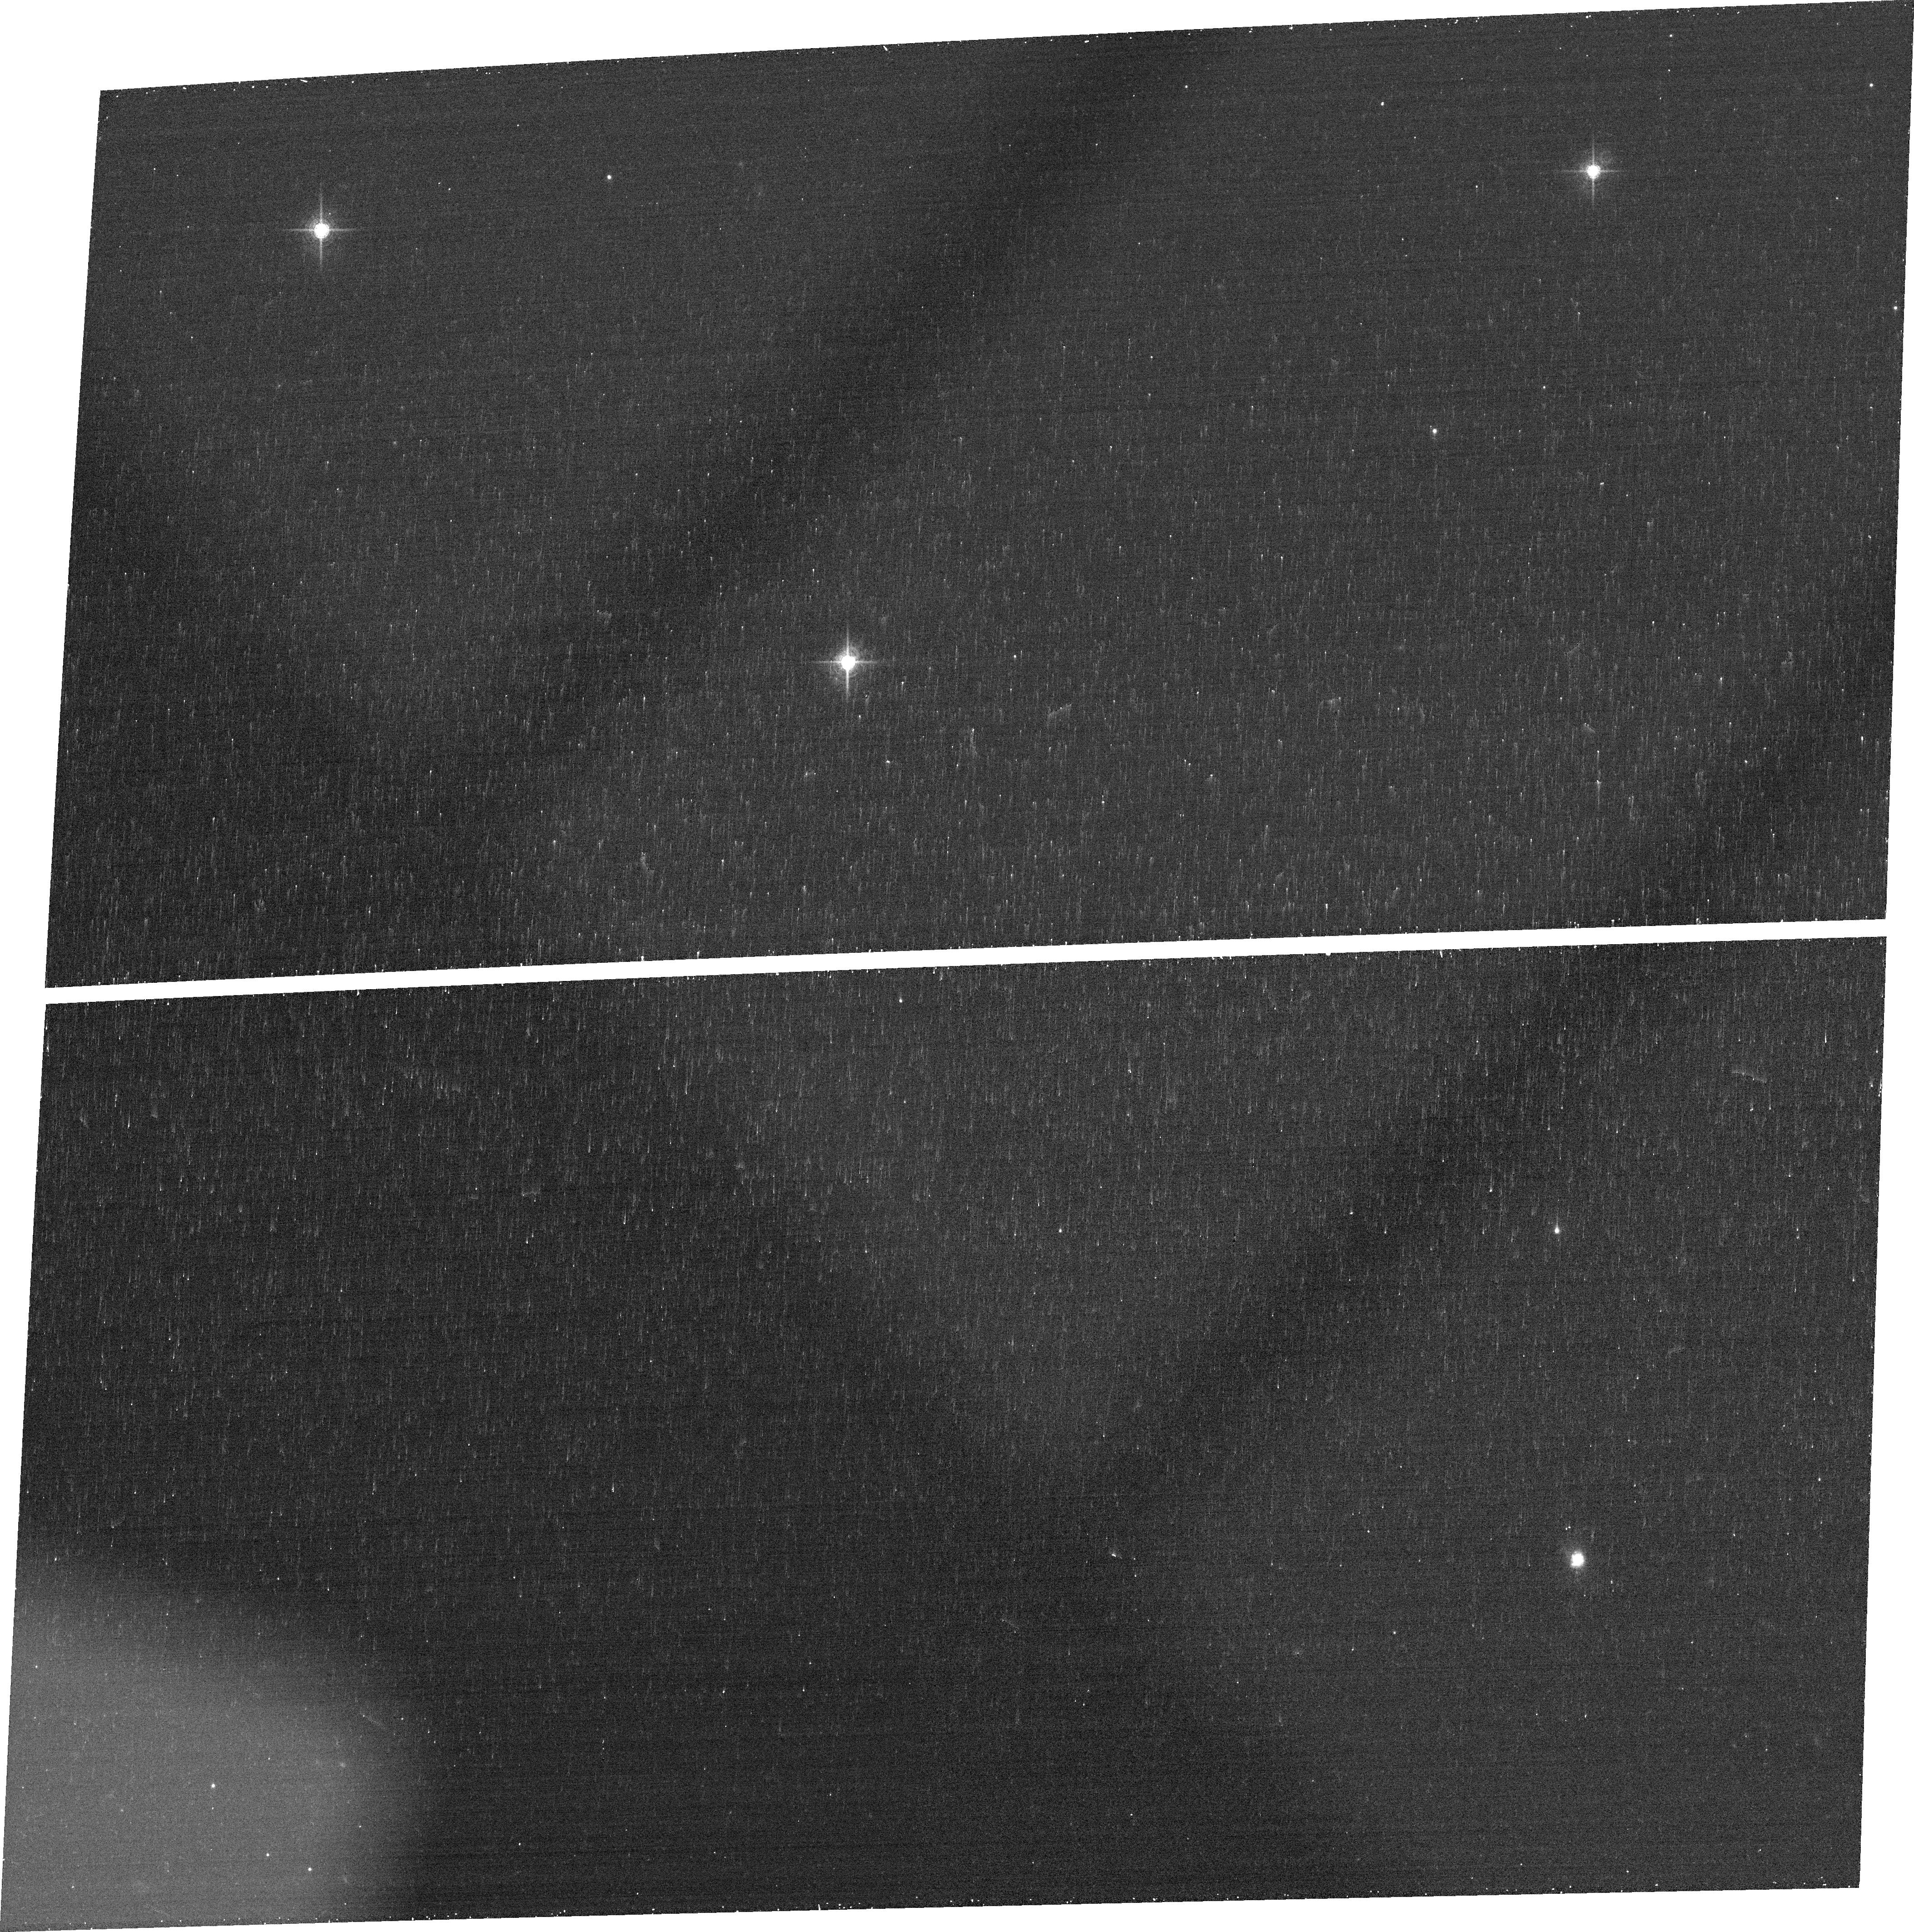
Target: HFLUXHZ.14-3
Instrument: ACS/WFC
Filter: FR782N
Exposure: 12 min
Observation ID: jc2903010

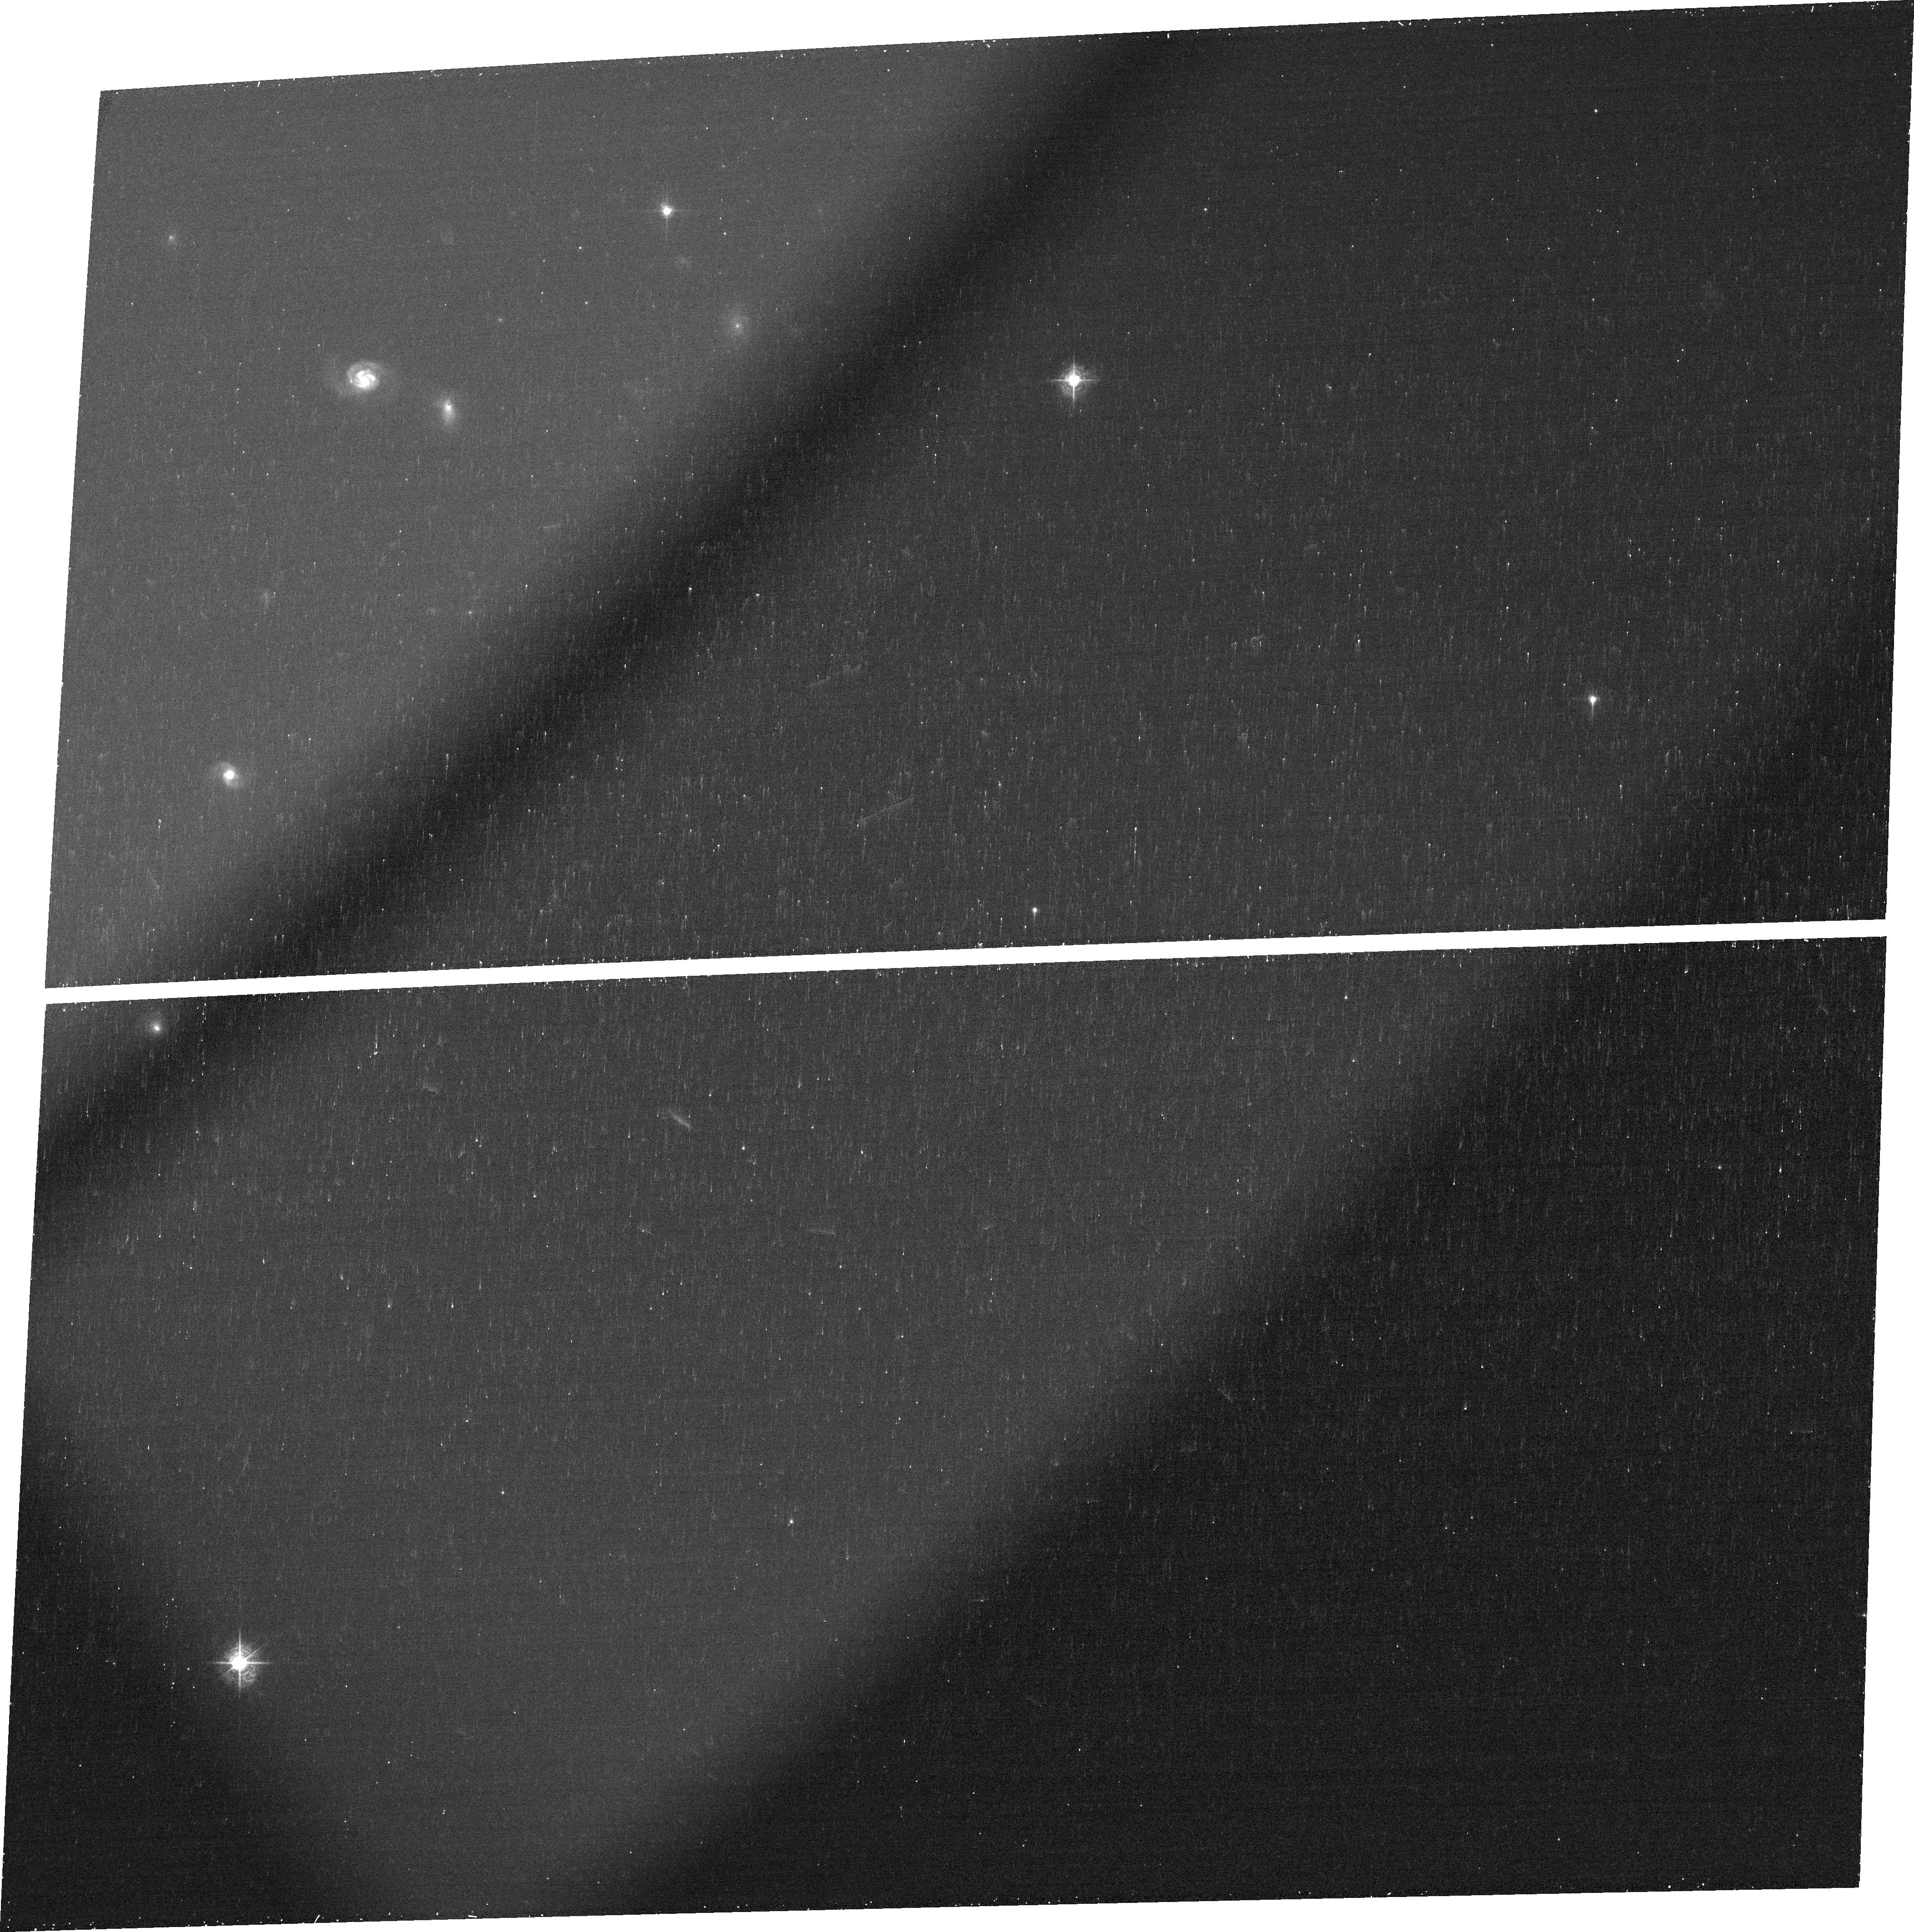
Target: HFLUXHZ.8-5
Instrument: ACS/WFC
Filter: FR647M
Exposure: 12 min
Observation ID: jc2959010

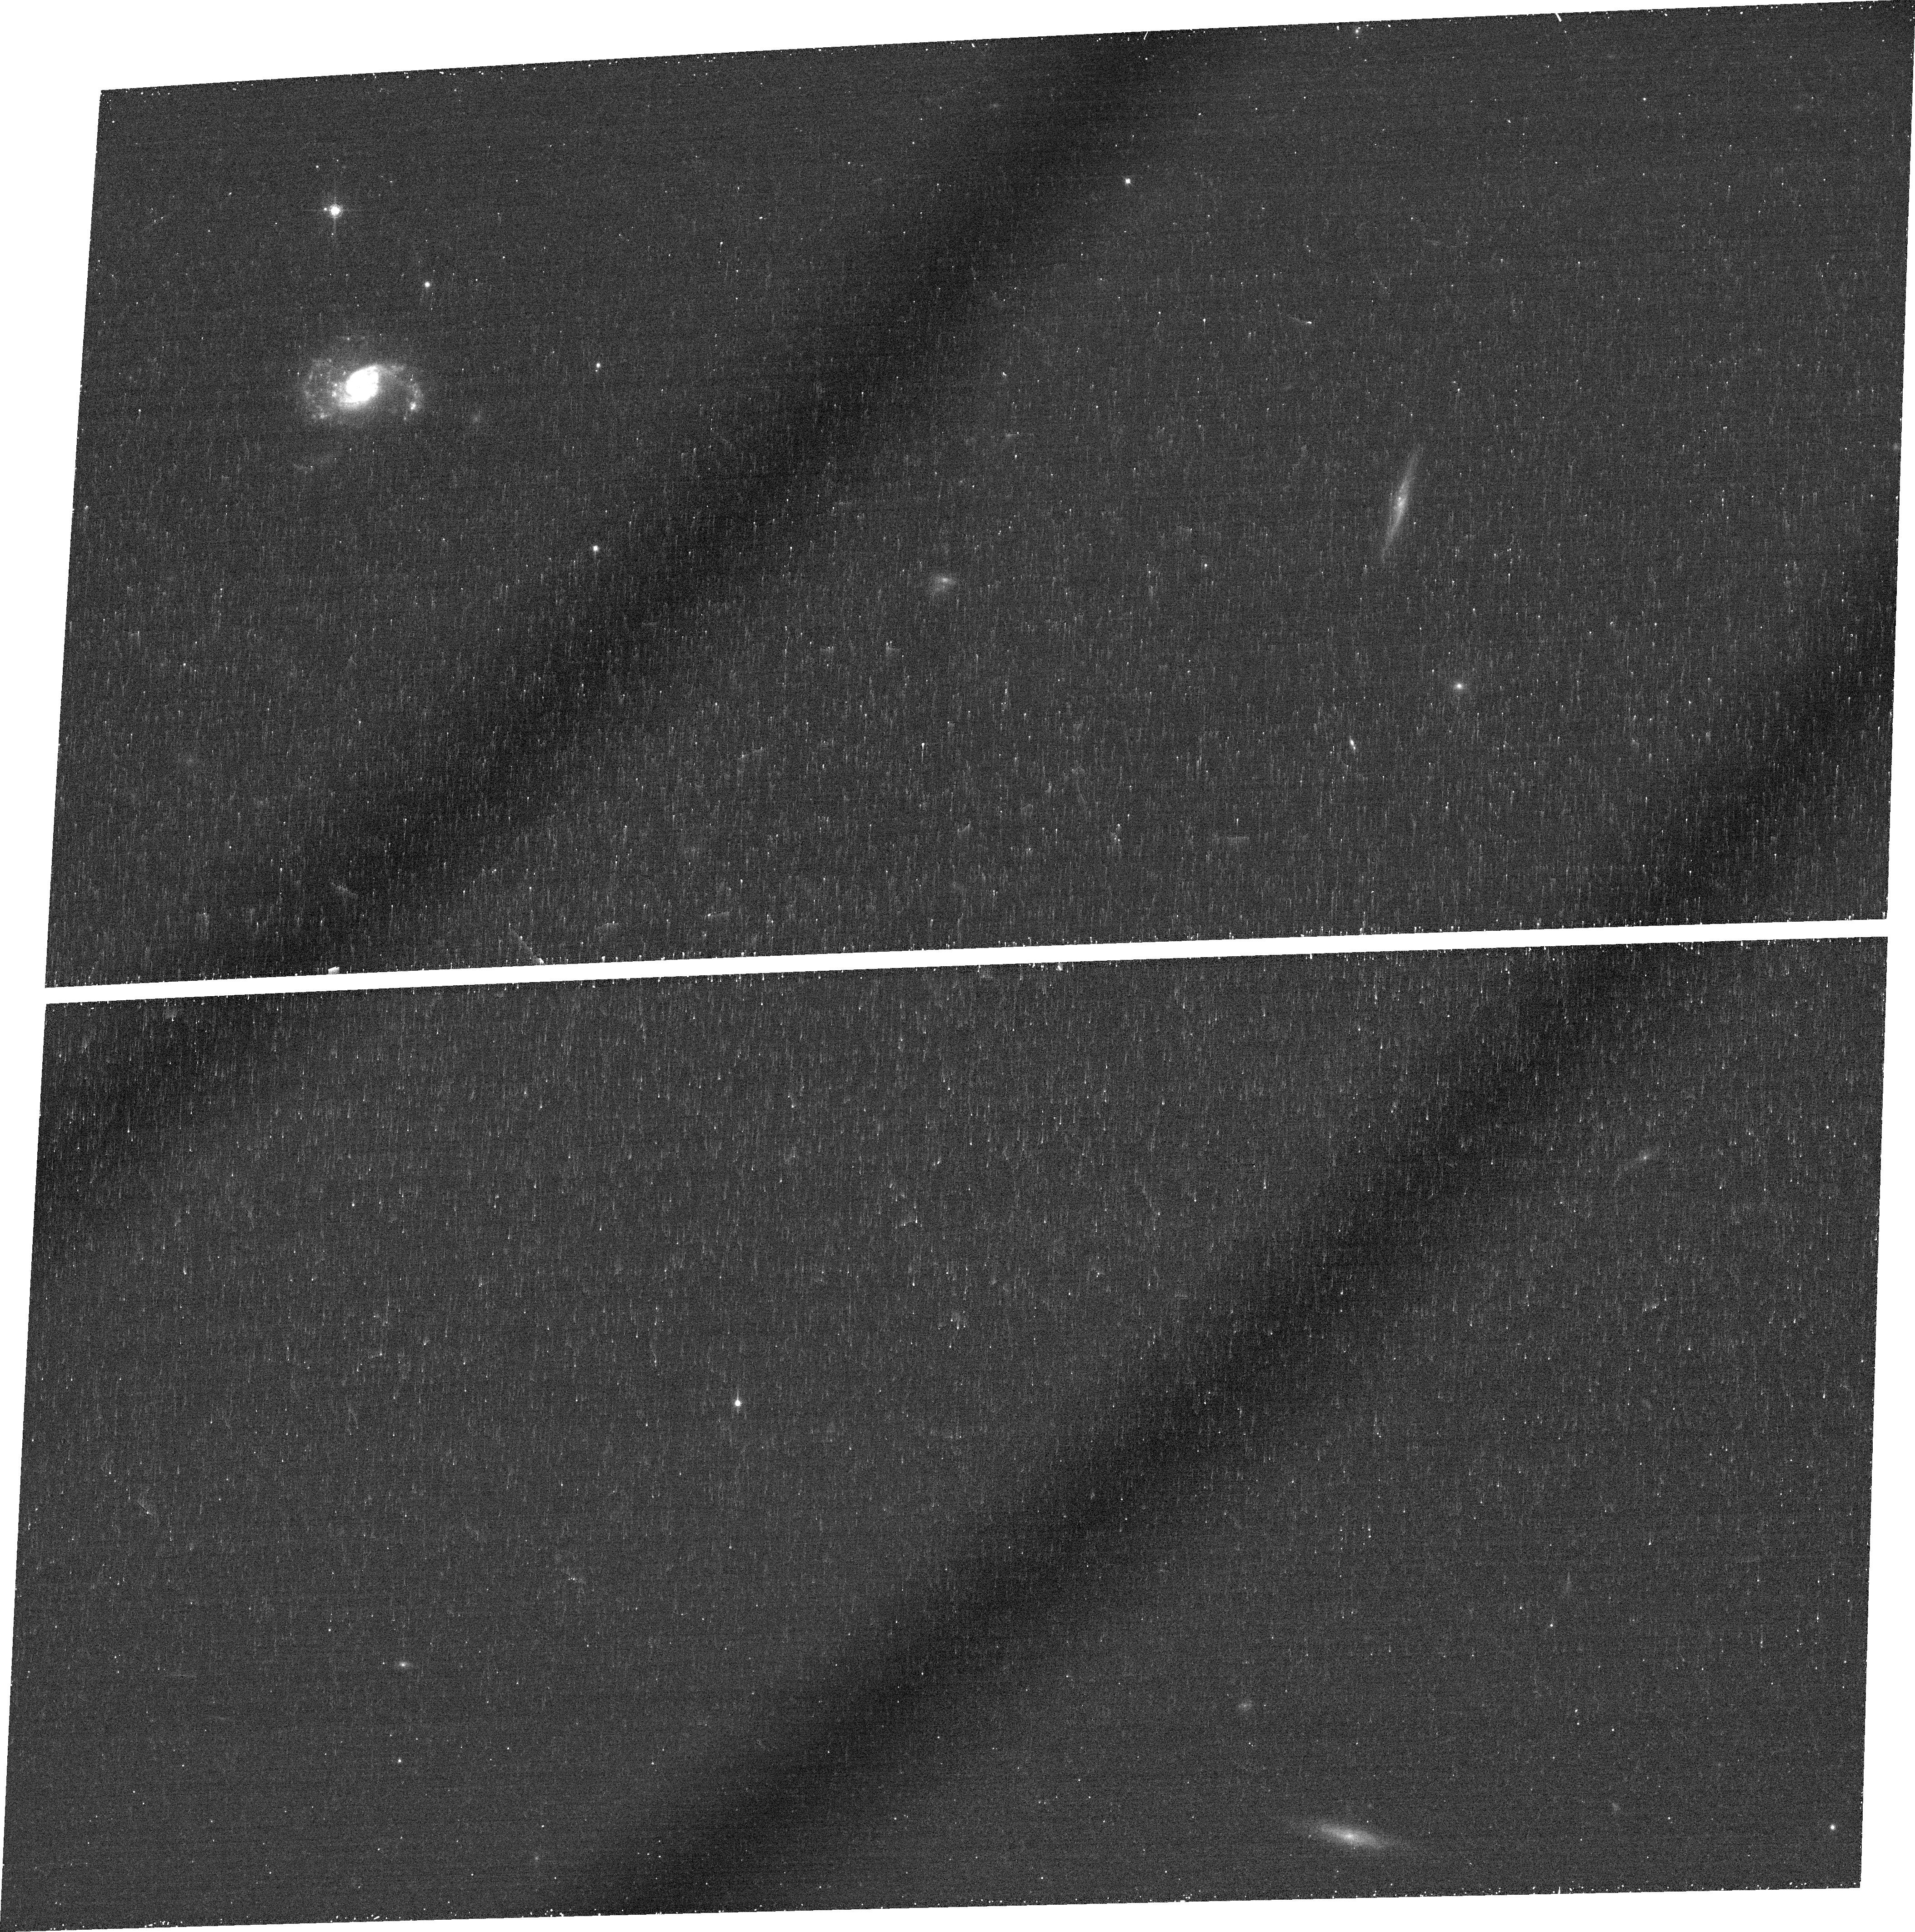
Target: HFLUXLZ.13-5
Instrument: ACS/WFC
Filter: FR716N
Exposure: 22 min
Observation ID: jc2905020

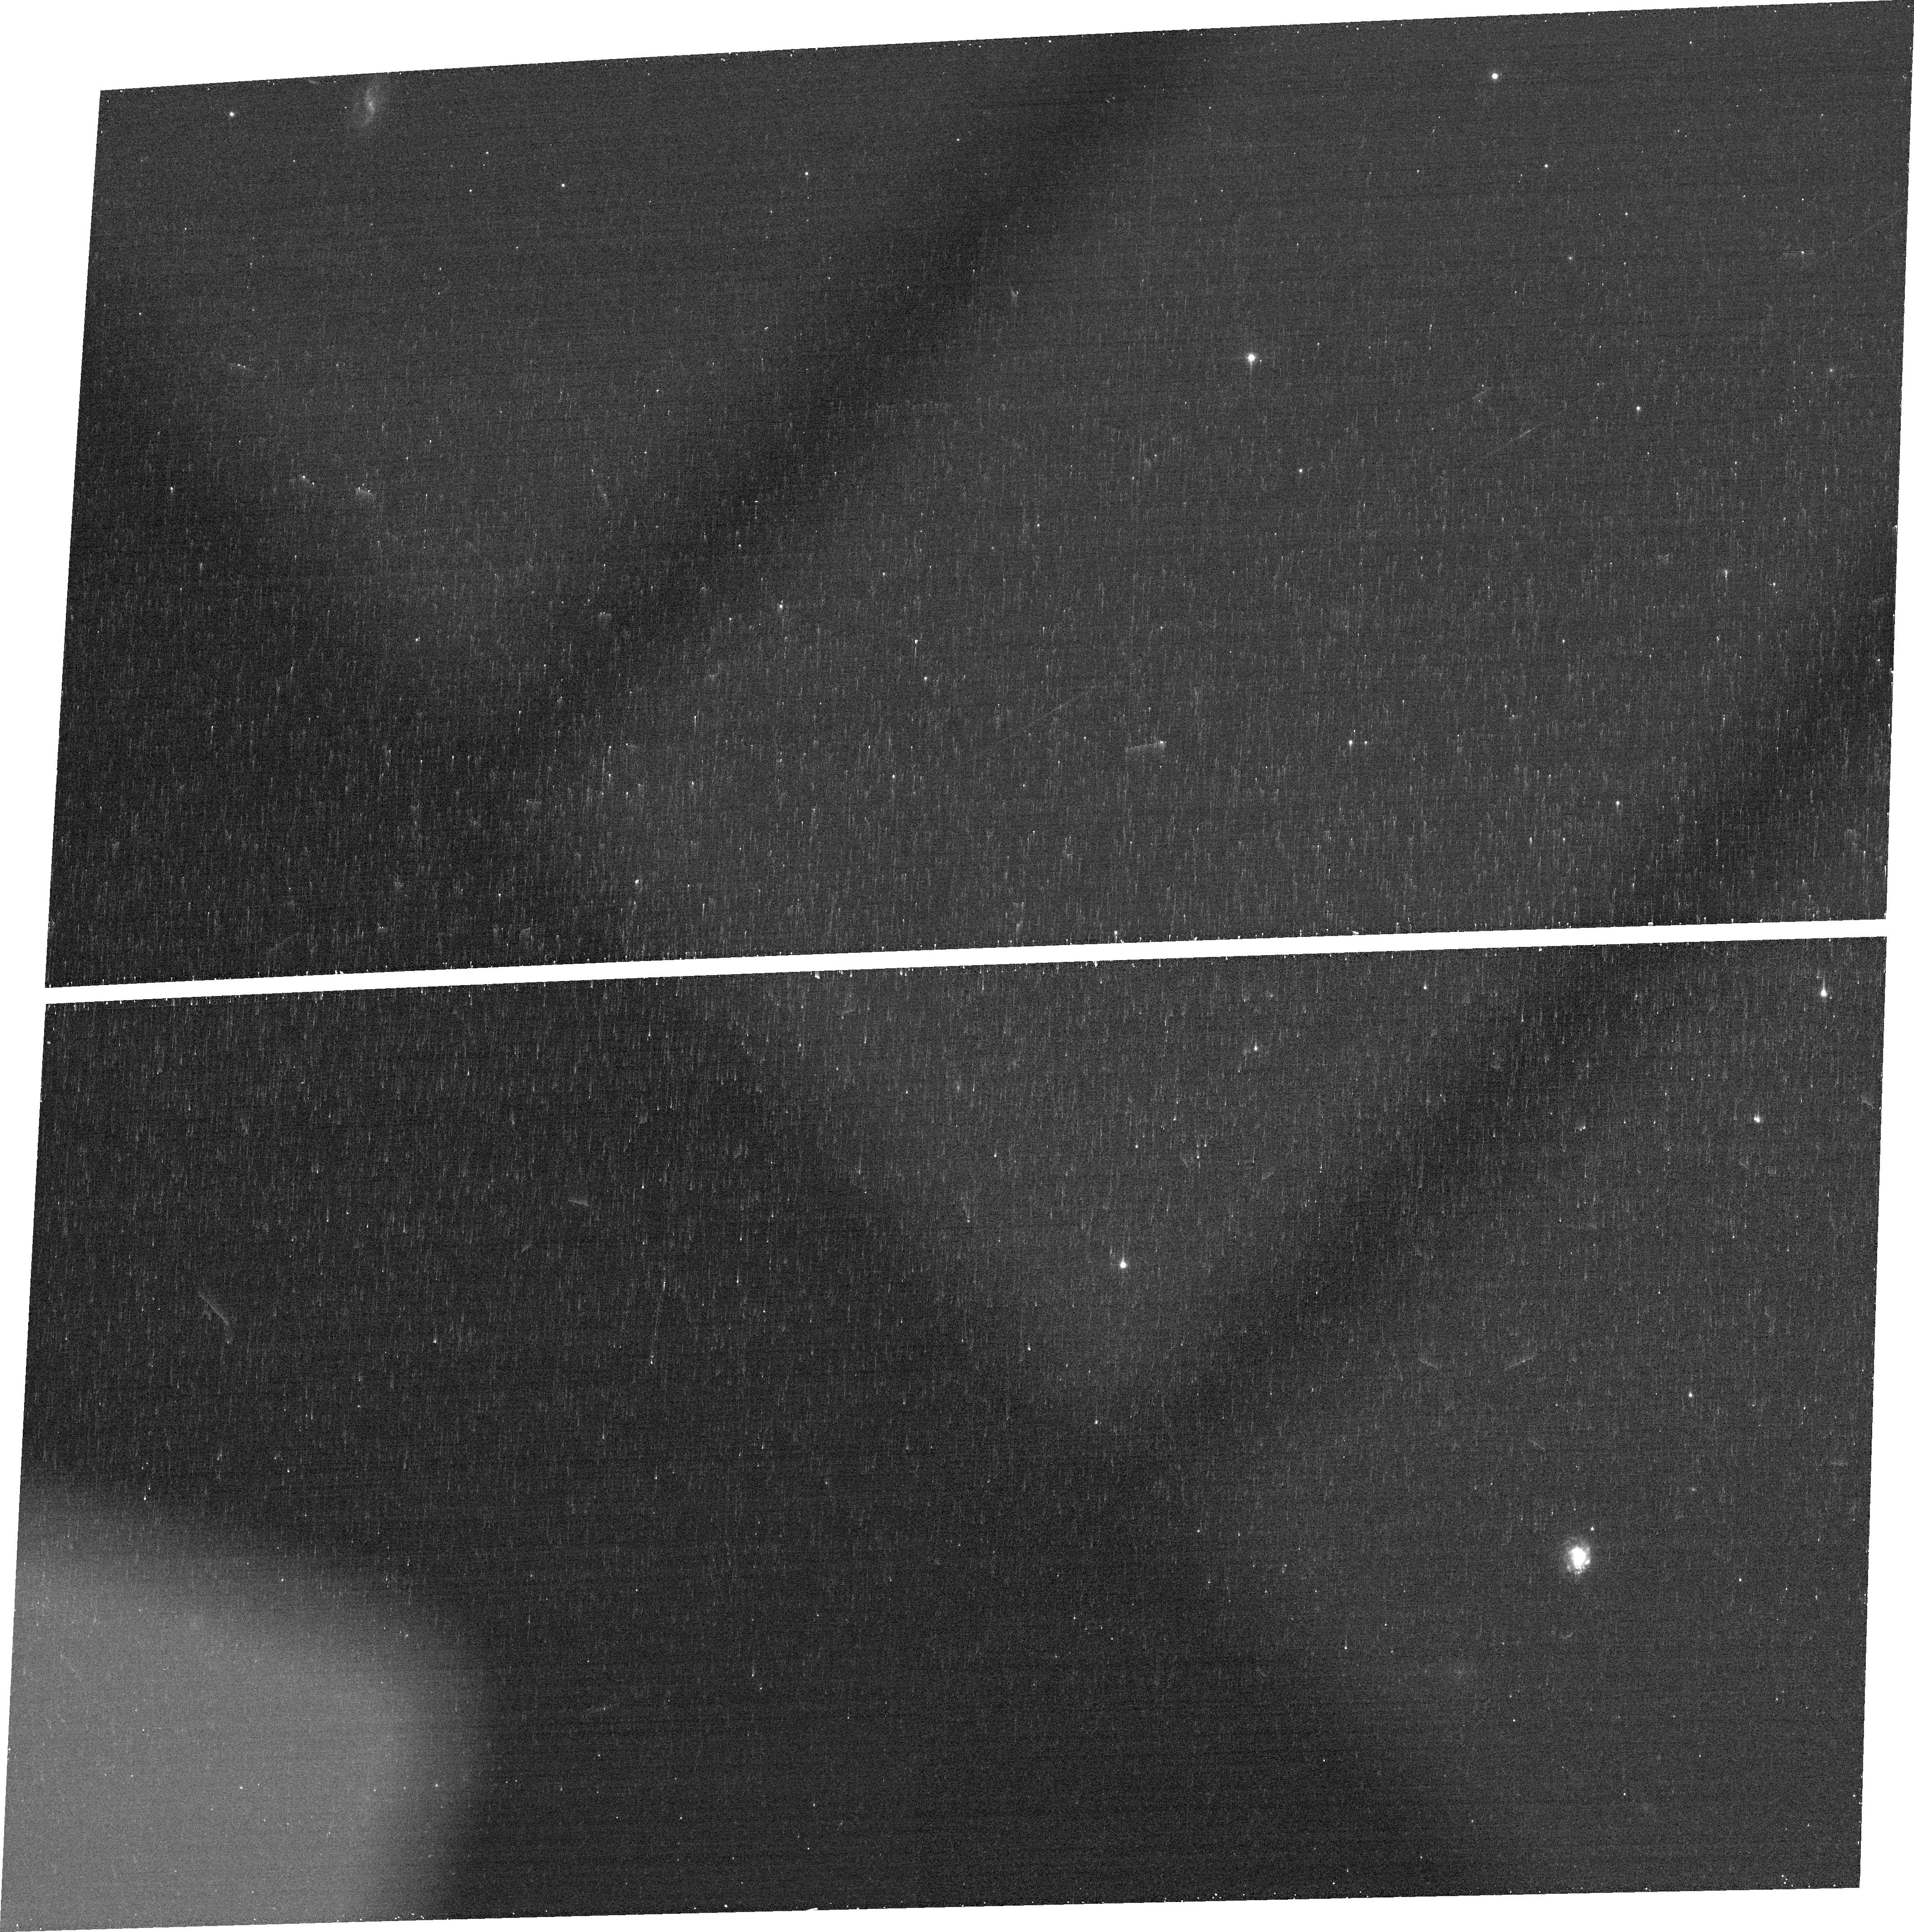
Target: HFLUXHZ.20-2
Instrument: ACS/WFC
Filter: FR782N
Exposure: 12 min
Observation ID: jc2908010

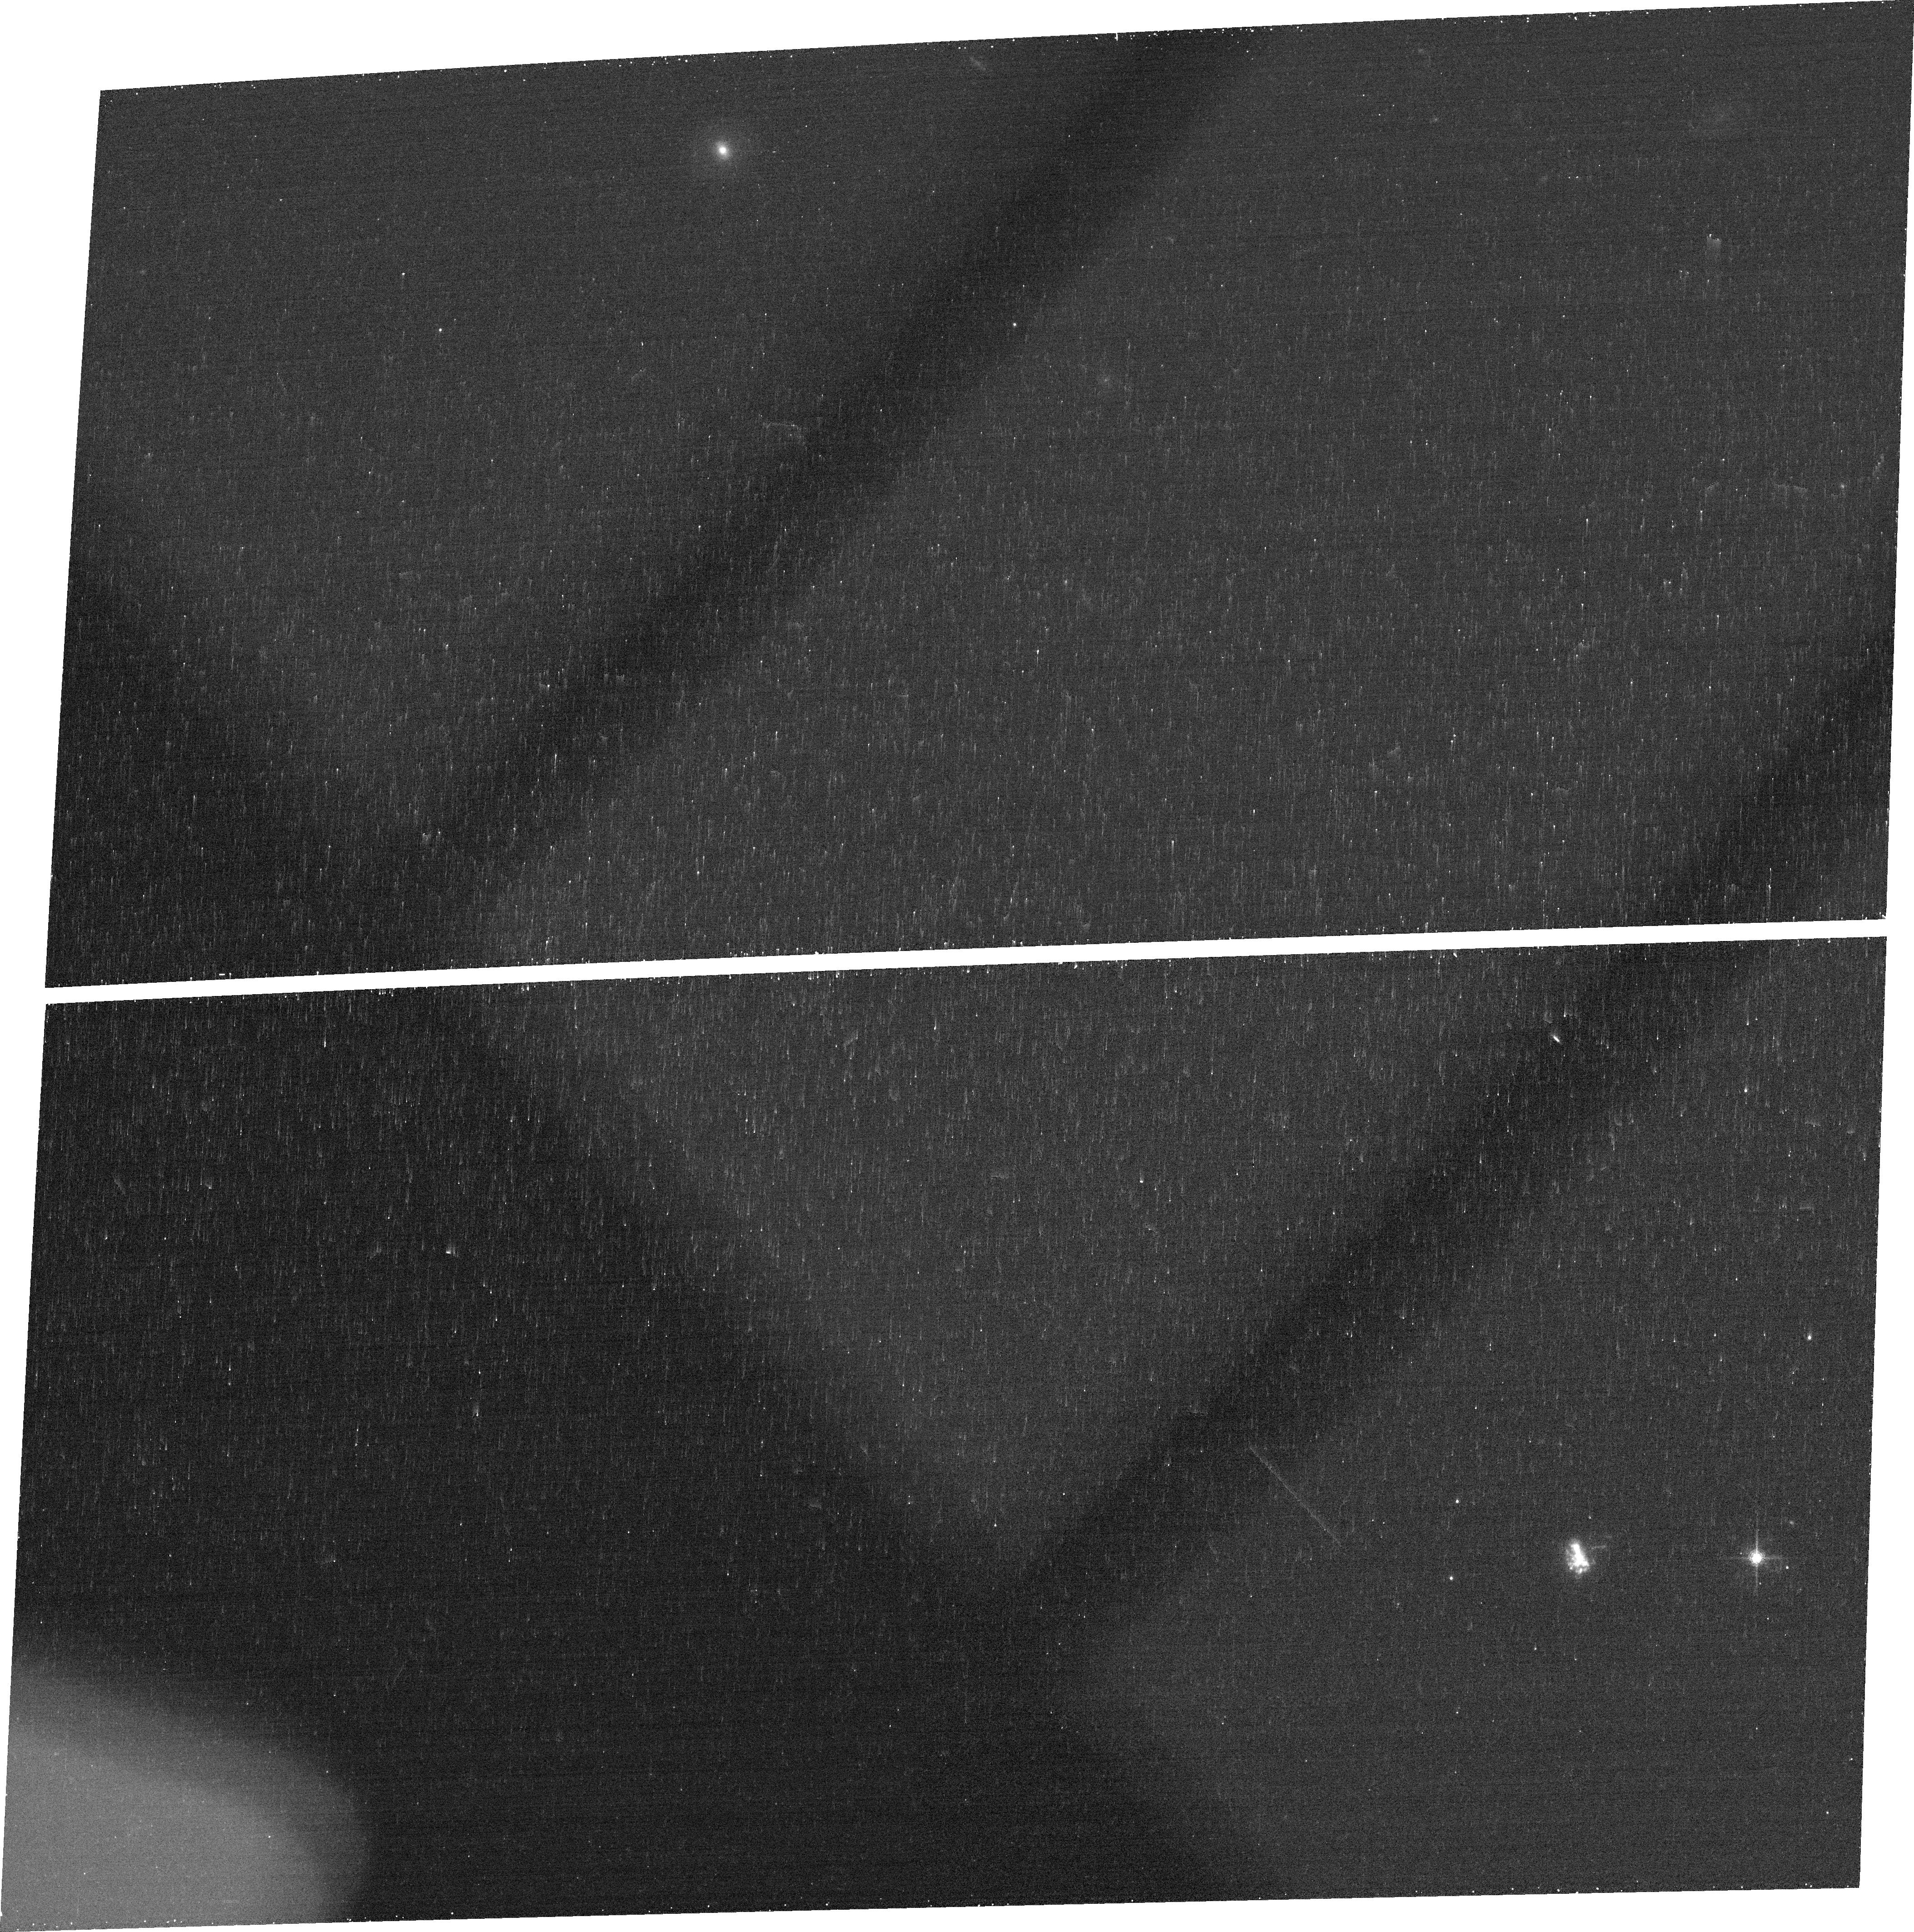
Target: HLUMAZ.10-2
Instrument: ACS/WFC
Filter: FR782N
Exposure: 12 min
Observation ID: jc2910010

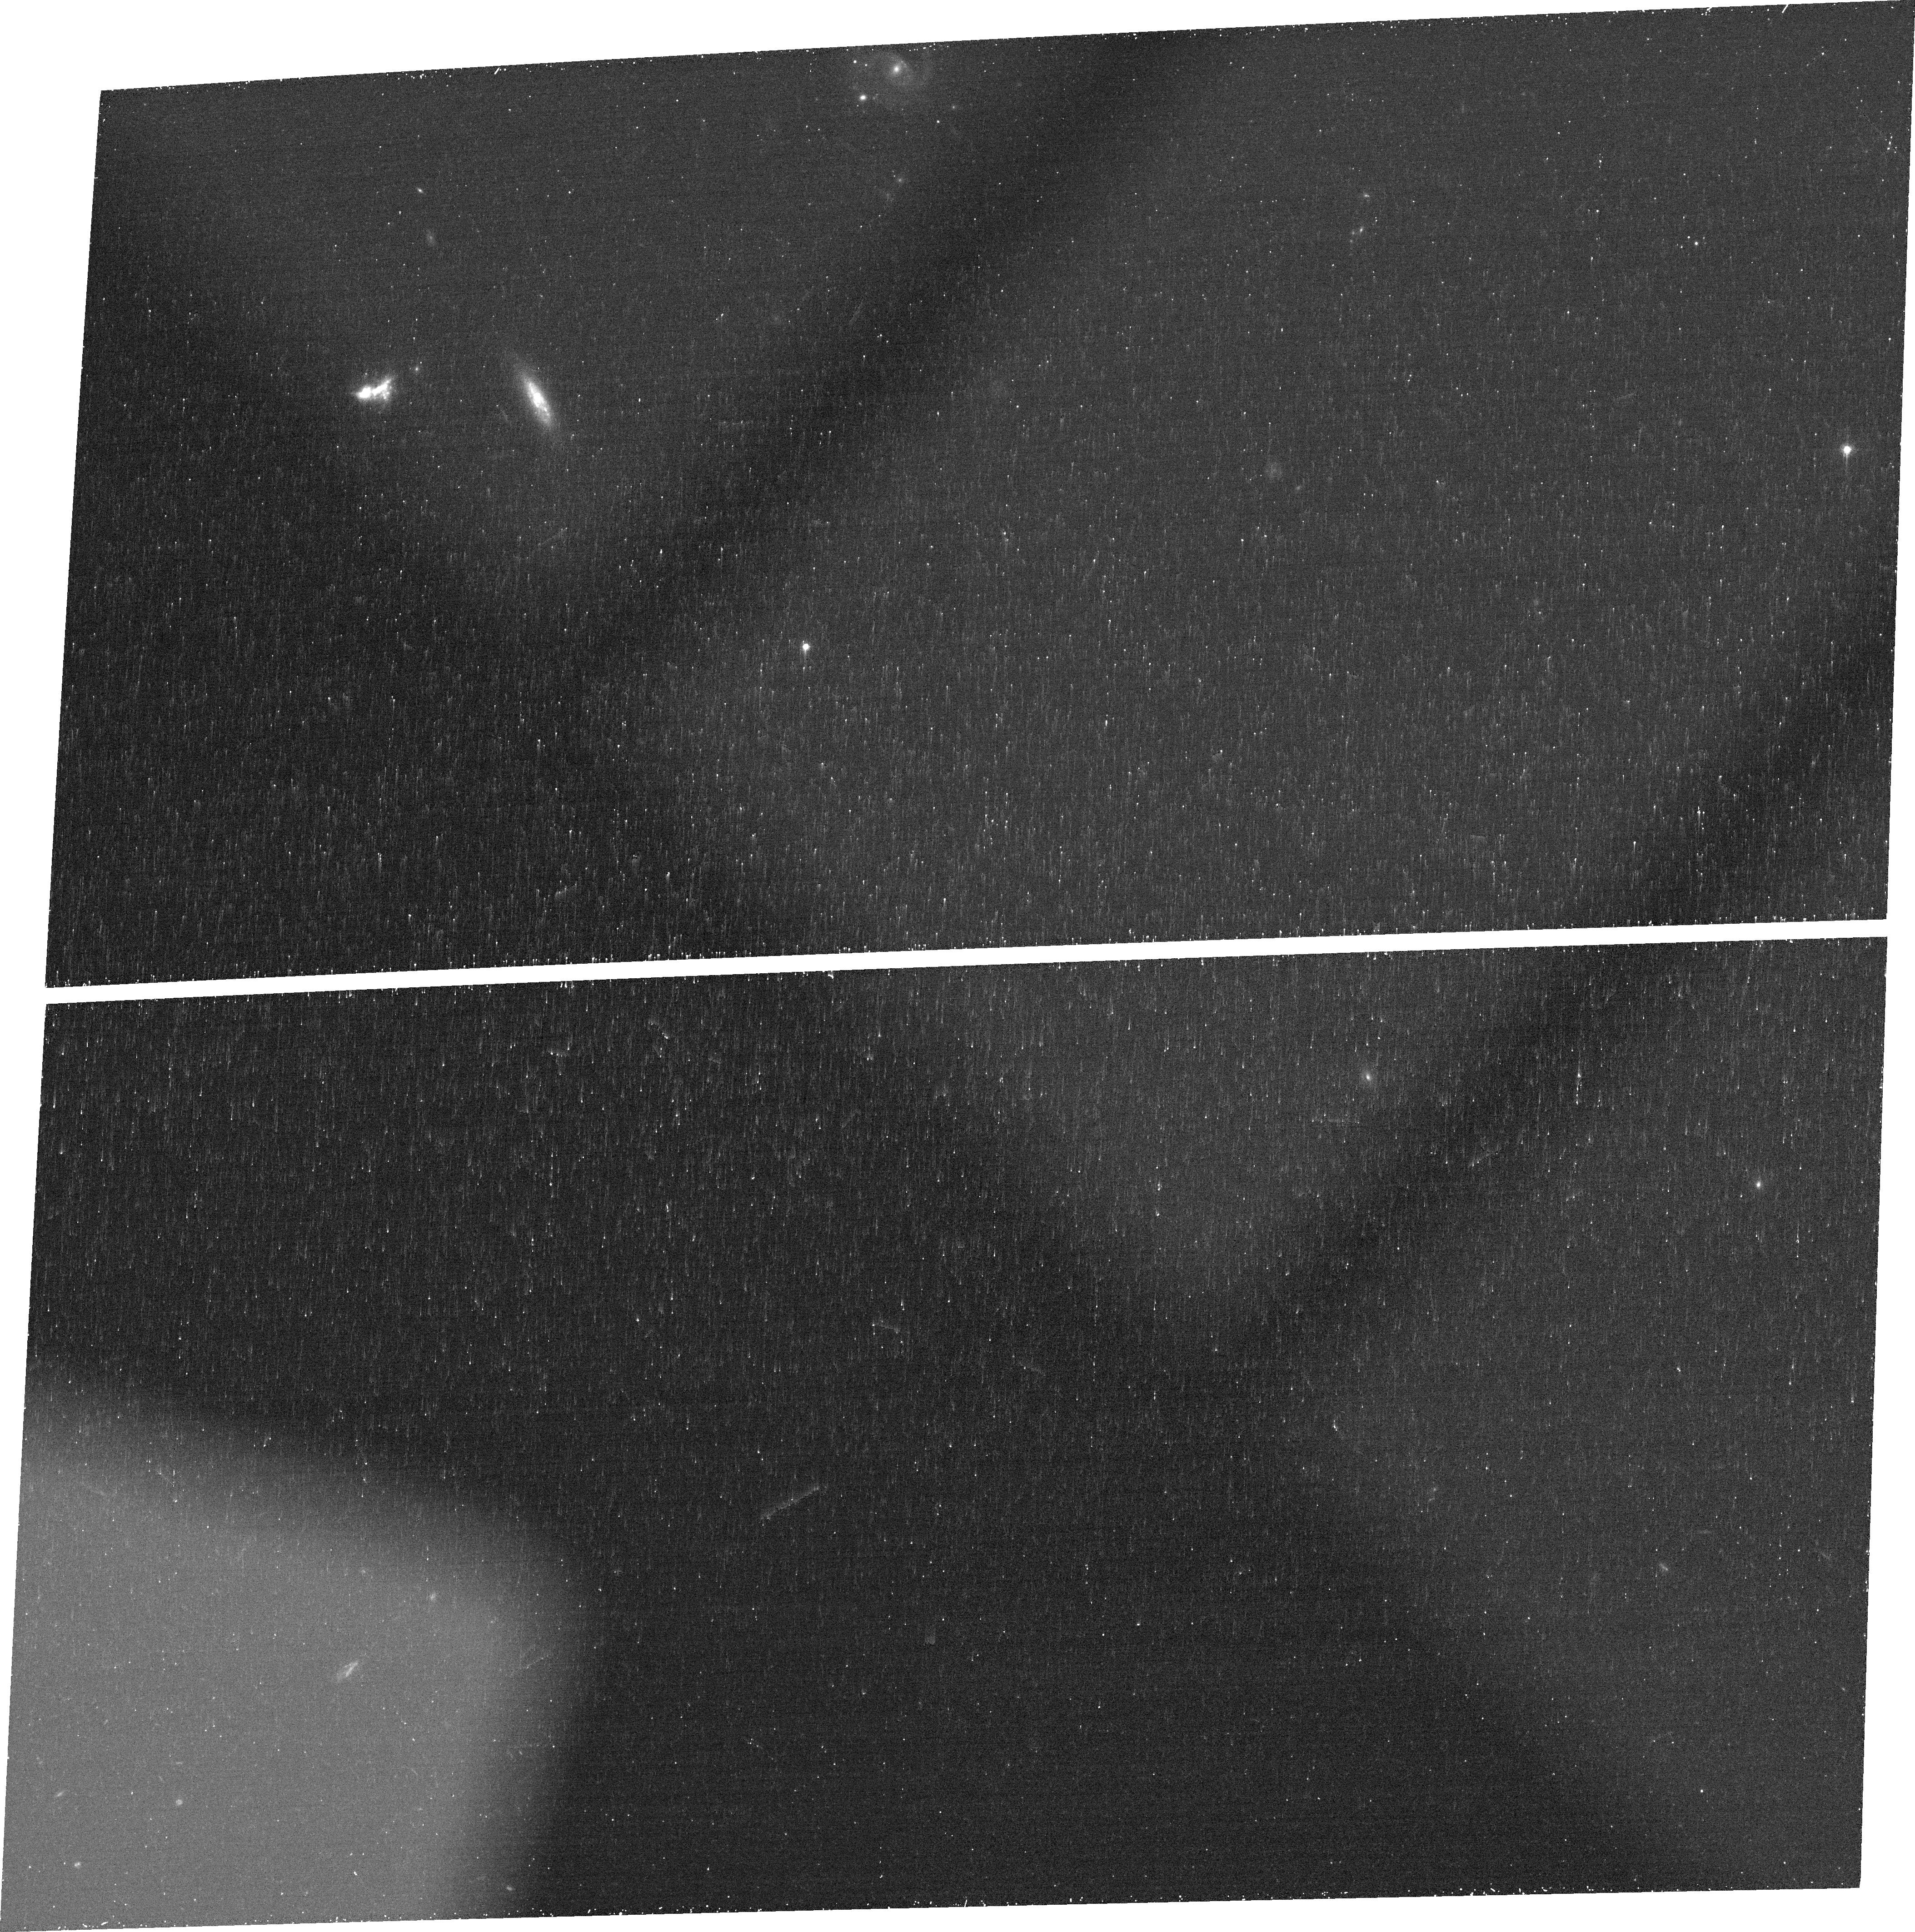
Target: HFLUXHZ.13-1
Instrument: ACS/WFC
Filter: FR716N
Exposure: 24 min
Observation ID: jc2902020

Local Turbulent Disks: analogs of high-redshift vigorously star-forming disks and laboratories for galaxy assembly? (PI: Damjanov, Ivana)

Kinematical investigations at redshifts 1<z<3 with Keck and VLT have revealed that star-forming high-redshift galaxies exhibit very high internal velocity dispersions. Dynamical data collected with integral field spectrographs (IFS) suggest that the level of rotational support in these systems follows a trend in mass, with compact dispersion-dominated Lyman Break Galaxies at lower stelar masses and large dynamically unstable turbulent disks at stellar masses larger than 10^10 solar masses. The high velocity dispersion of these young disks results in a large characteristic scale for star-forming clusters thereby also explaining their 'clump cluster' morphology. Galaxies like these were thought to be absent from the local Universe. As part of a IFS campaign to observe the most H-alpha luminous galaxies in SDSS, we have discovered a sample of very rare objects seemingly identical to these high-z turbulent disks. In this proposal we seek imaging in H-alpha of thirteen local disk galaxies in our sample, using the ACS tunable-wavelength ramp filters. Our goal is to measure the size distribution of the star-forming complexes in these objects, with ten times the typical physical resolution of HST observations of high-z galaxies, in order to test the idea that they are indeed dynamically unstable turbulent disks caught in the process of formation. In synergy with existing high resolution HST imaging of the local analogs of low-mass dispersion-dominated galaxies at high redshift (Lyman Break Analogs), our proposed observations of the local counterparts to large turbulent disks at high redshift will help to paint a complete picture of local analogs of high-z star-forming galaxies.